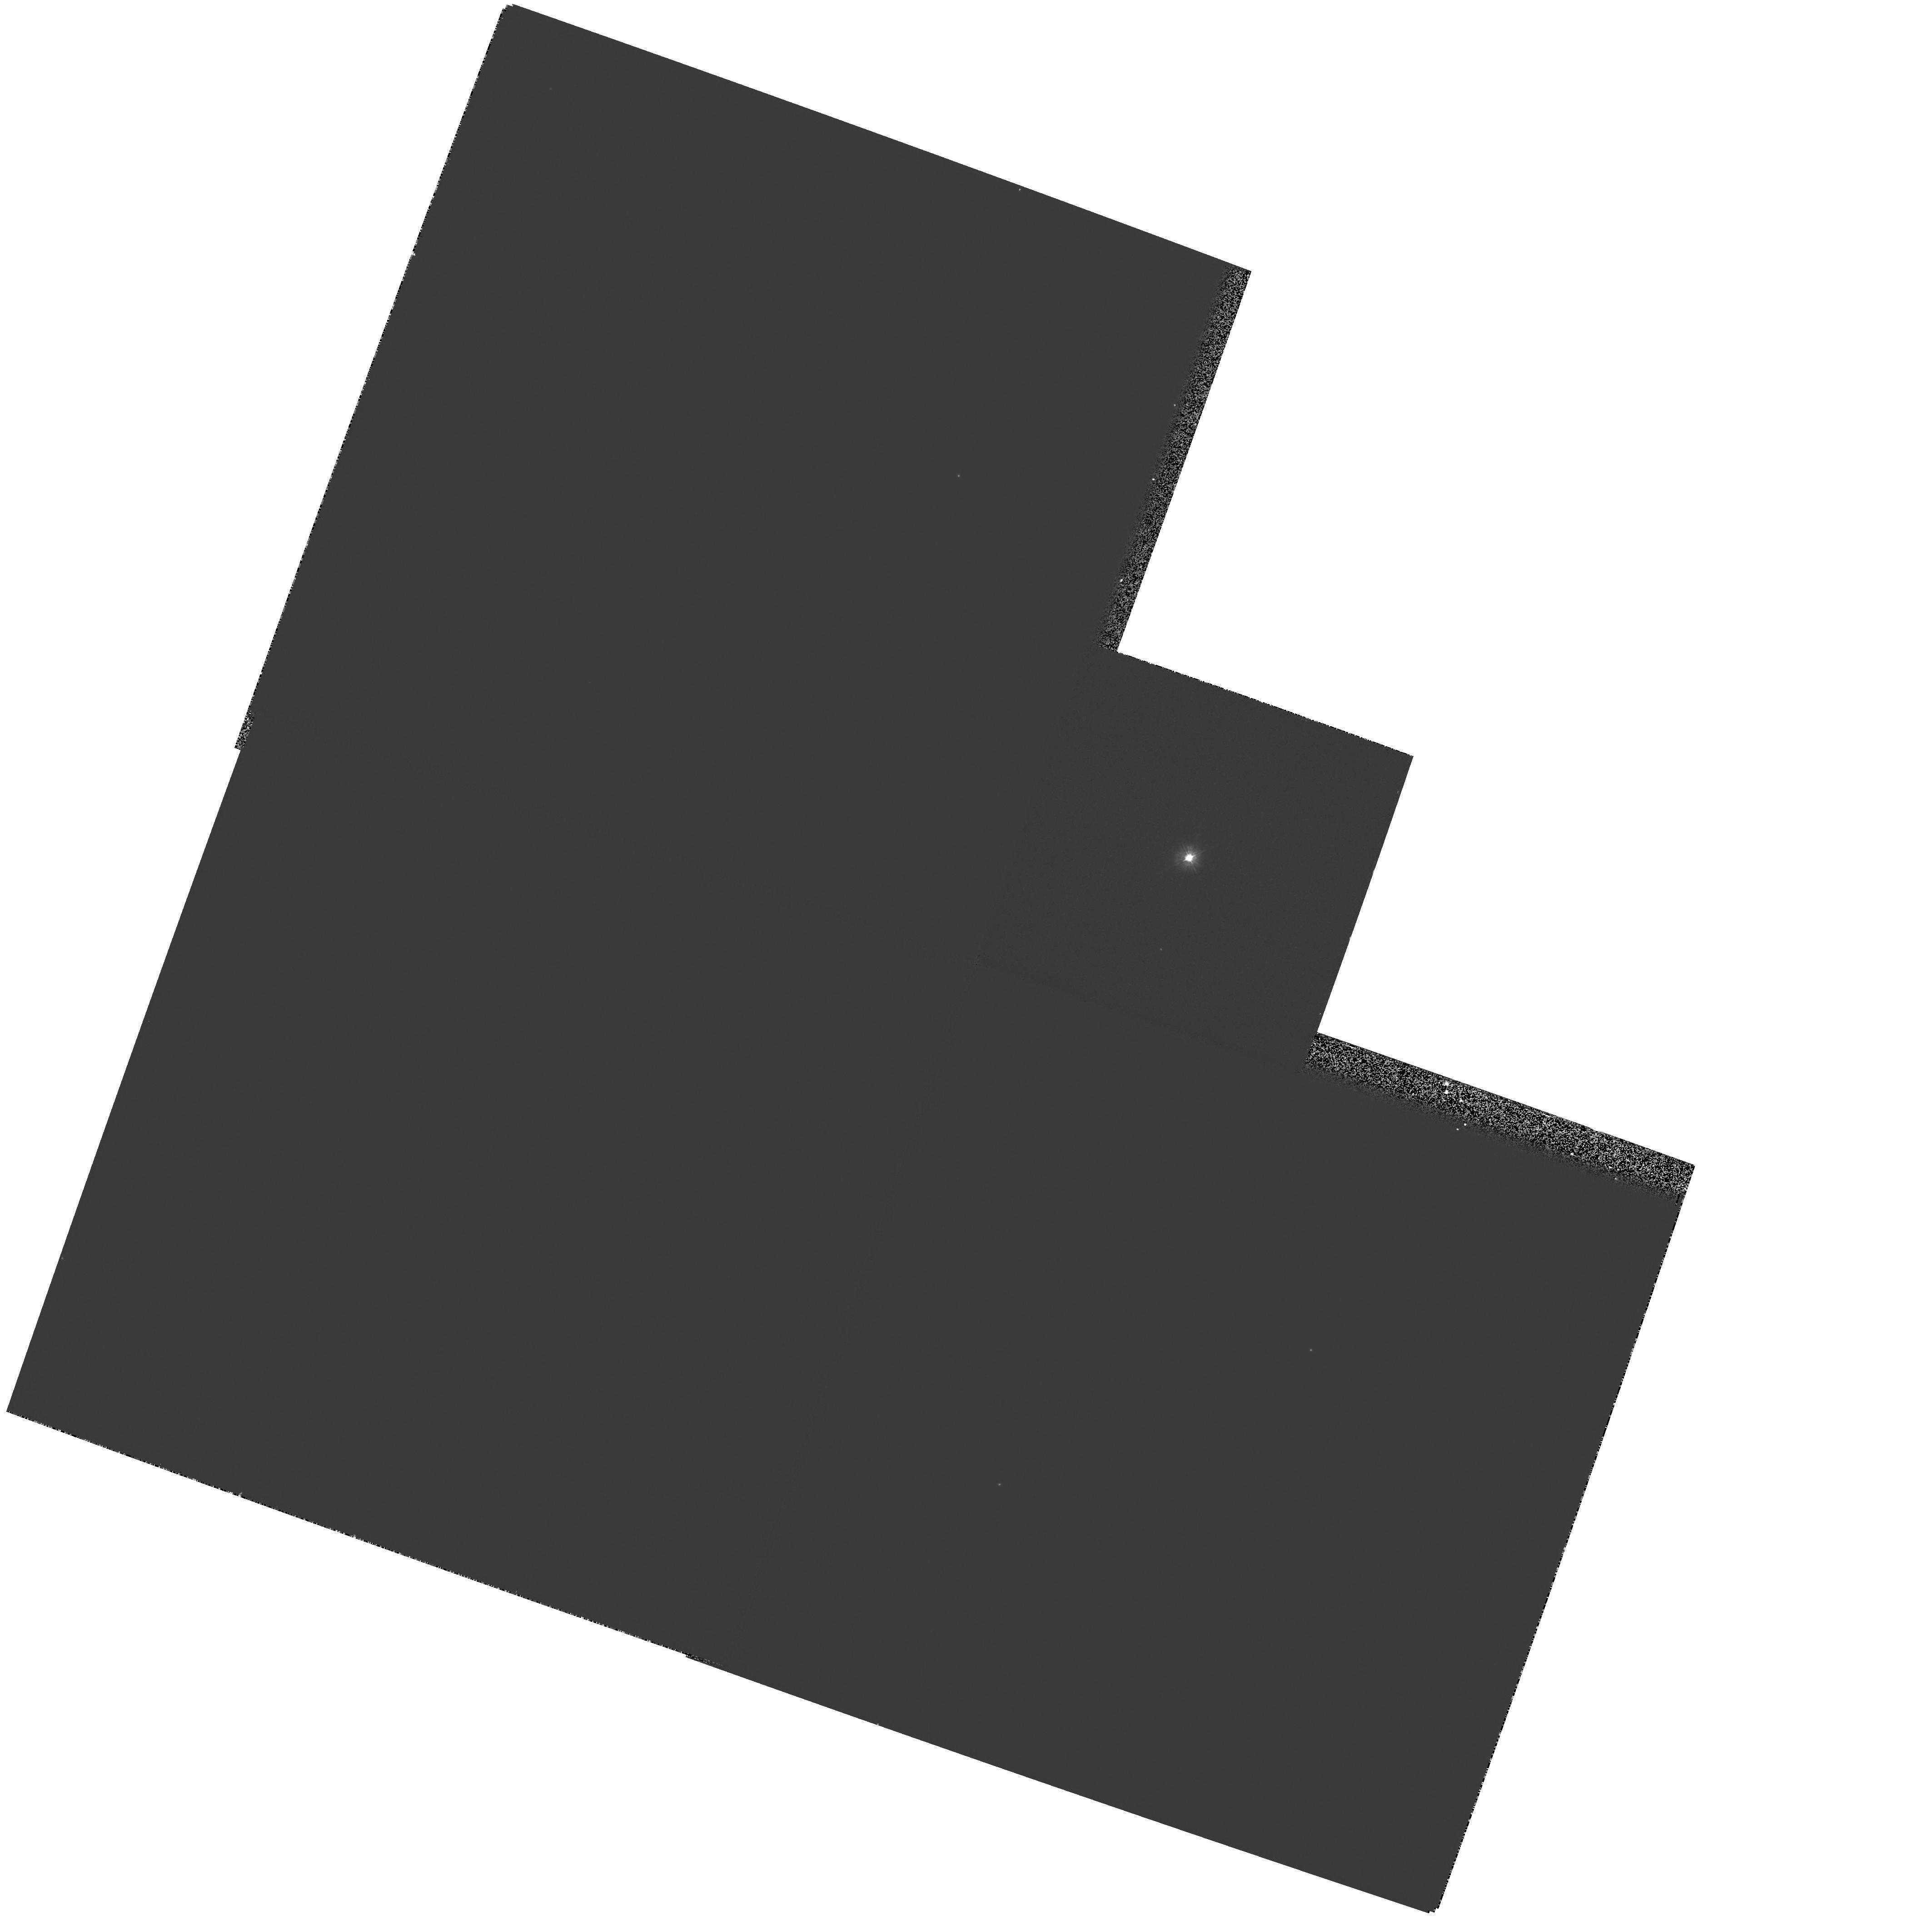
Target: BD-22D3467
Instrument: WFPC2/PC
Filter: F300W
Exposure: 4 min
Observation ID: hst_7390_01_wfpc2_pc_f300w_u4gt01

High resolution UV spectroscopy of the extra-ordinary centr al star of Abell 35 (PI: Drew, Janet E.)

We propose to obtain images and undertake a UV spectral study of the extra-ordinary binary central star of the old Planetary Nebula Abell 35. This system consists of BD -22D3467, a rapidly rotating G8III-IV star which dominates the optical light, and a white dwarf, probably belonging to the PG1159 class, that dominates the UV flux. The orbital parameters of the system are poorly constrained. The binary has not yet been spatially-resolved but may present a separation of a few tenths of an arcsecond.